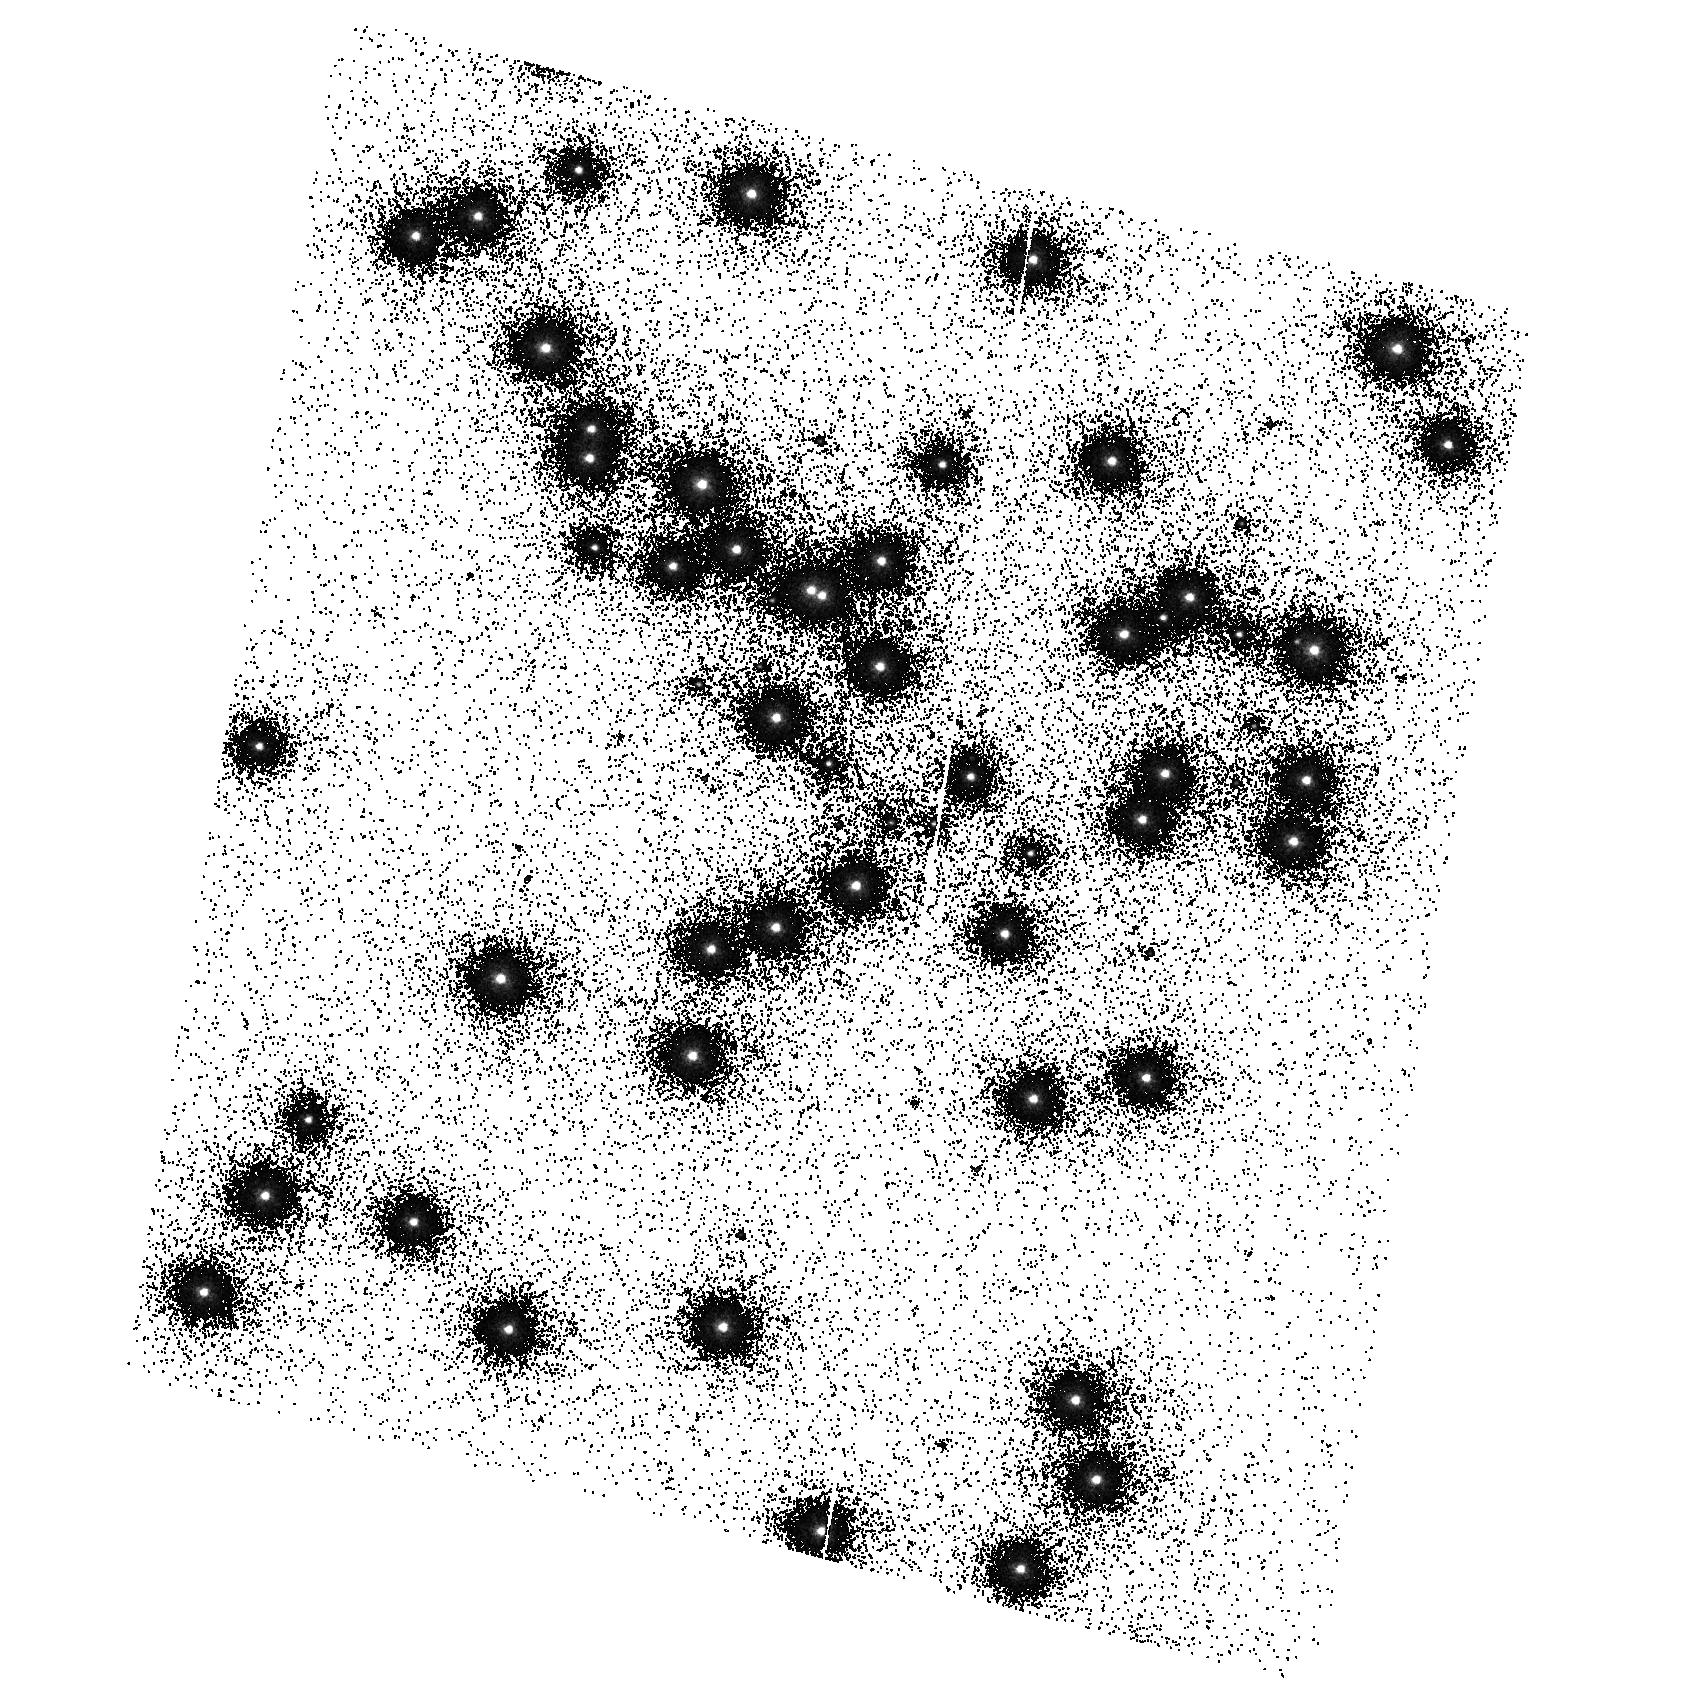
Target: NGC6681. Instrument: ACS/SBC. Filter: F140LP. Exposure: 2 min. Observation ID: hst_9655_11_acs_sbc_f140lp_j8hv11

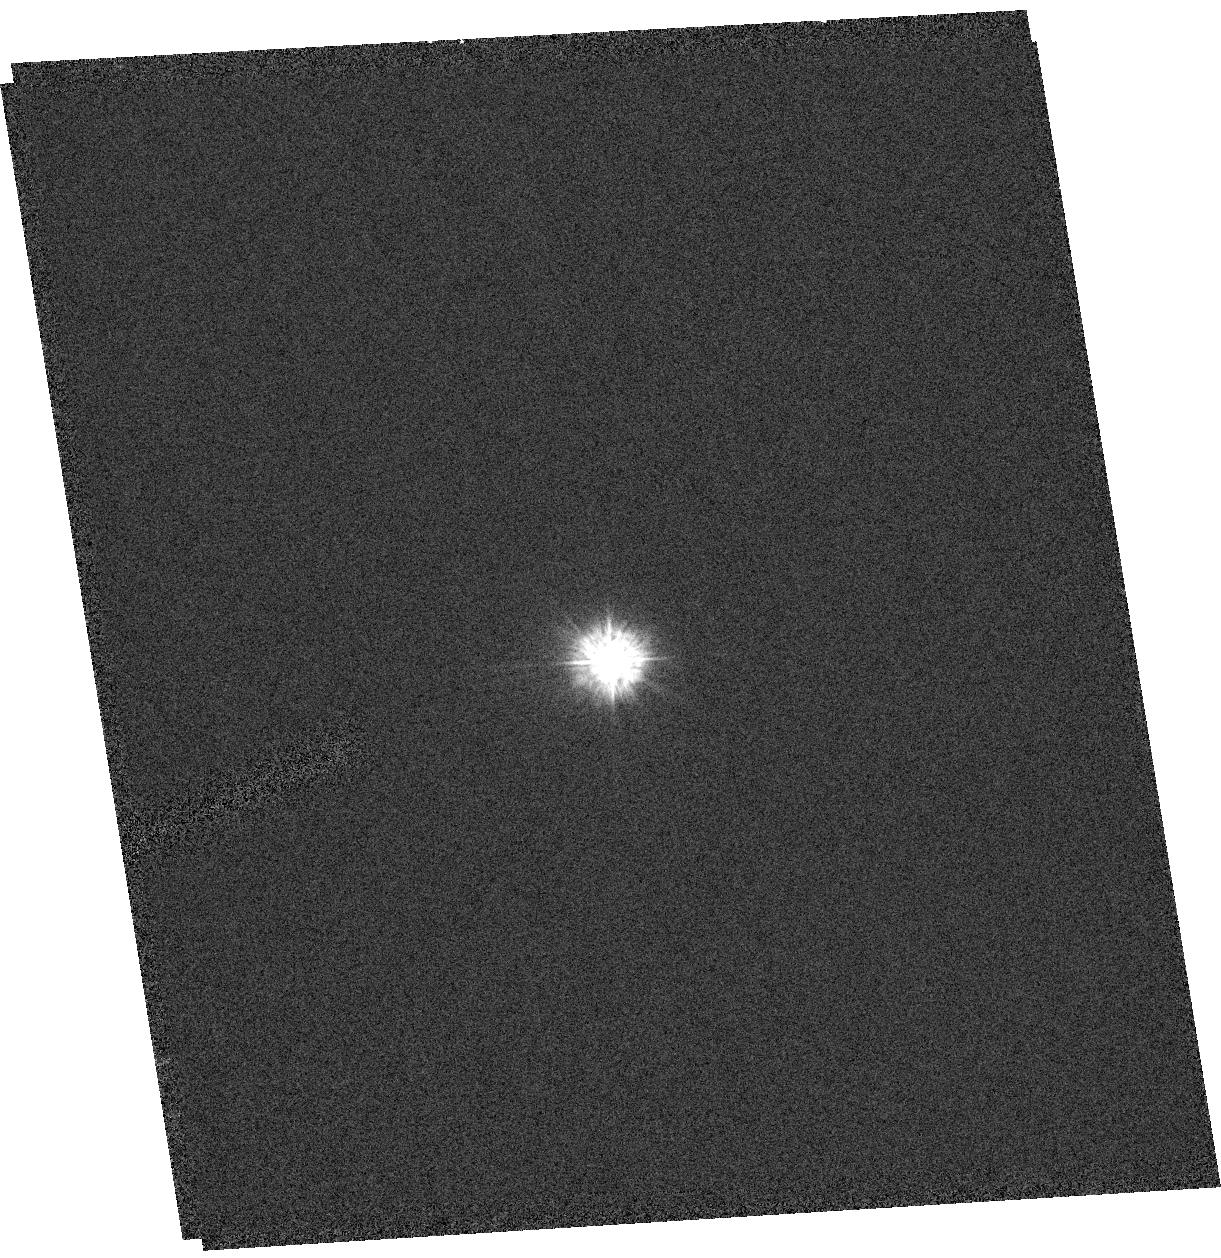
Target: GRW+70D5824. Instrument: ACS/HRC. Filter: F220W. Exposure: 3 min. Observation ID: hst_9655_04_acs_hrc_f220w_j8hv04

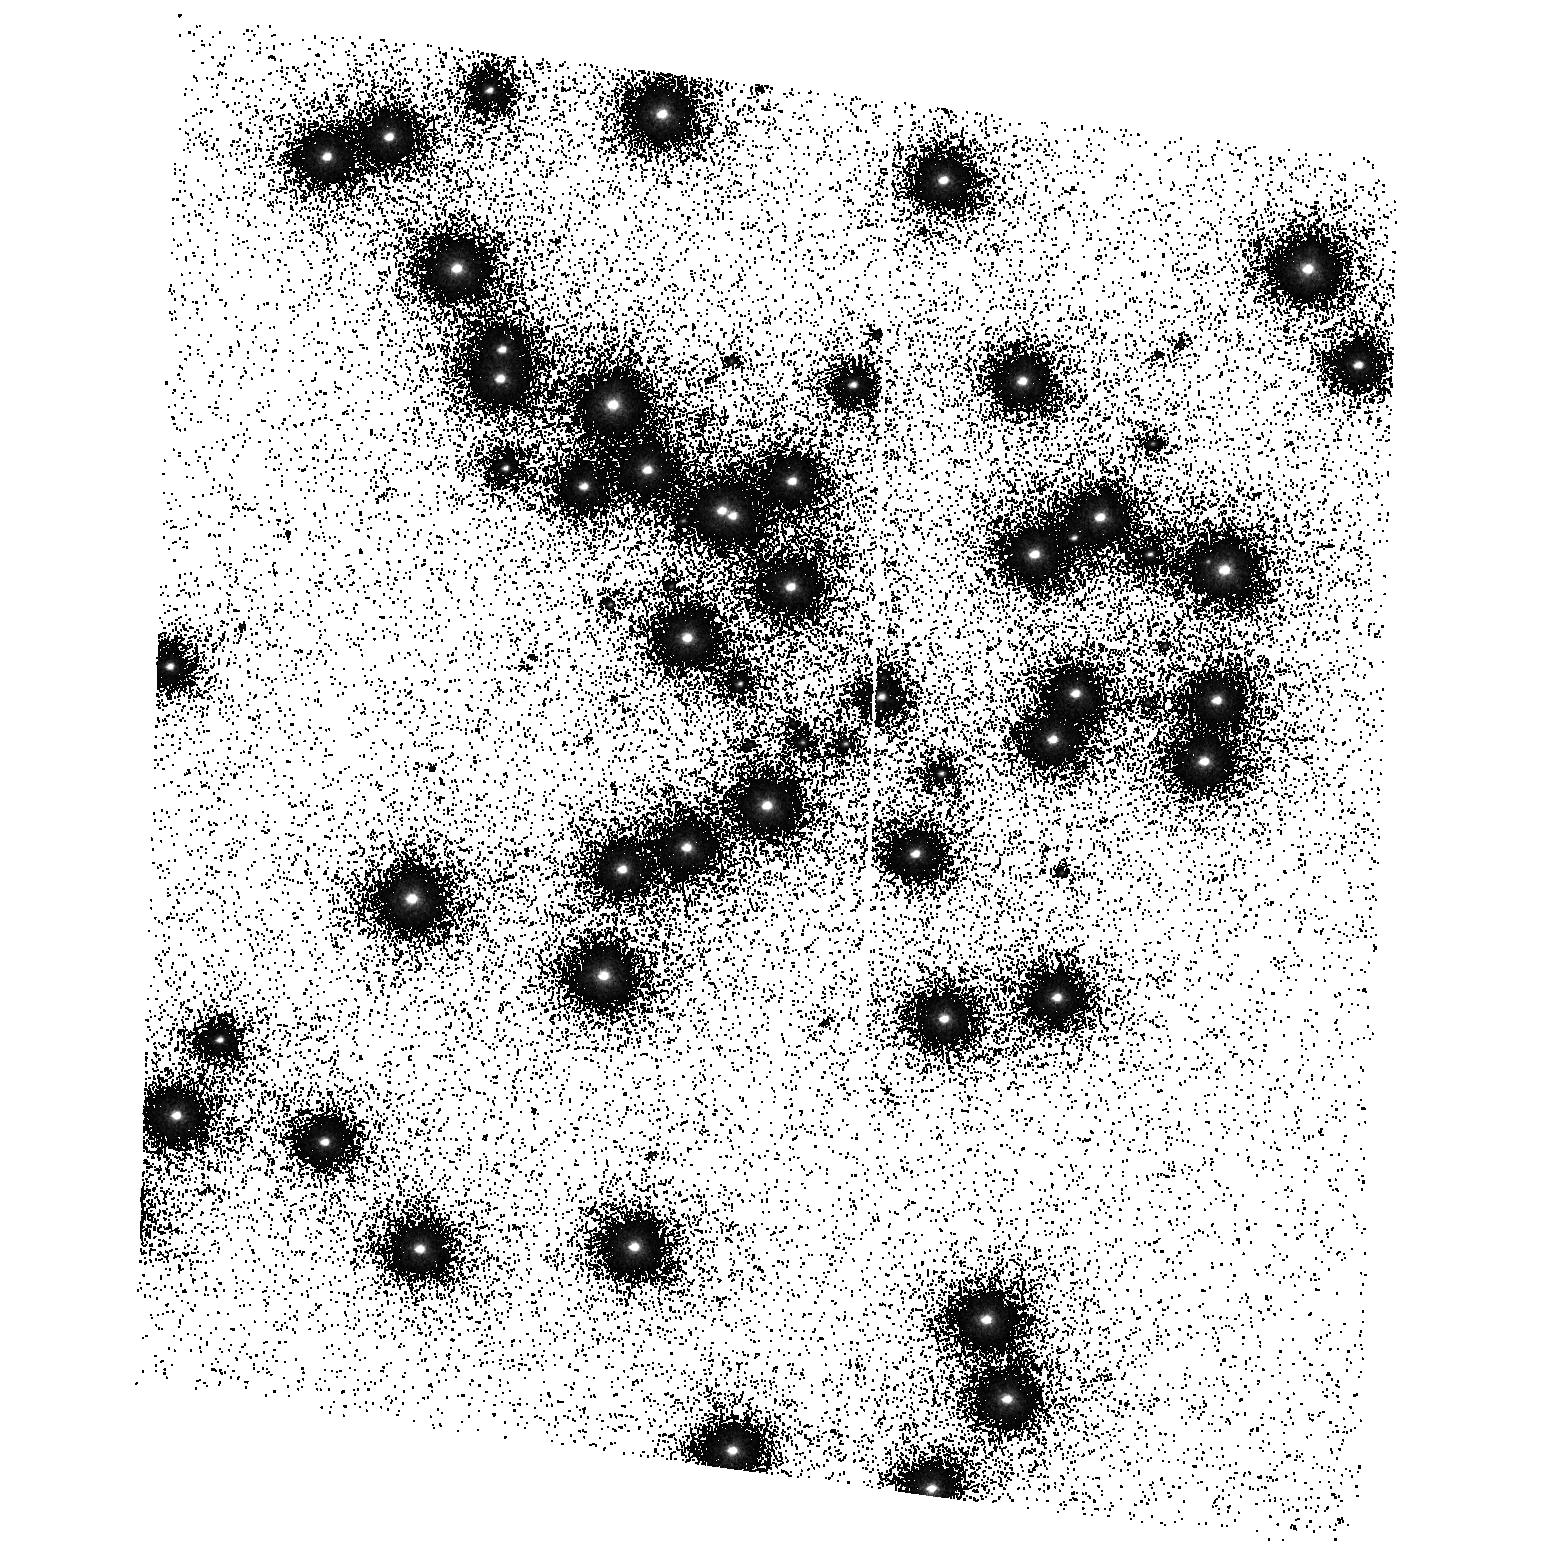
Target: NGC6681. Instrument: ACS/SBC. Filter: F125LP. Exposure: 2 min. Observation ID: hst_9655_12_acs_sbc_f125lp_j8hv12

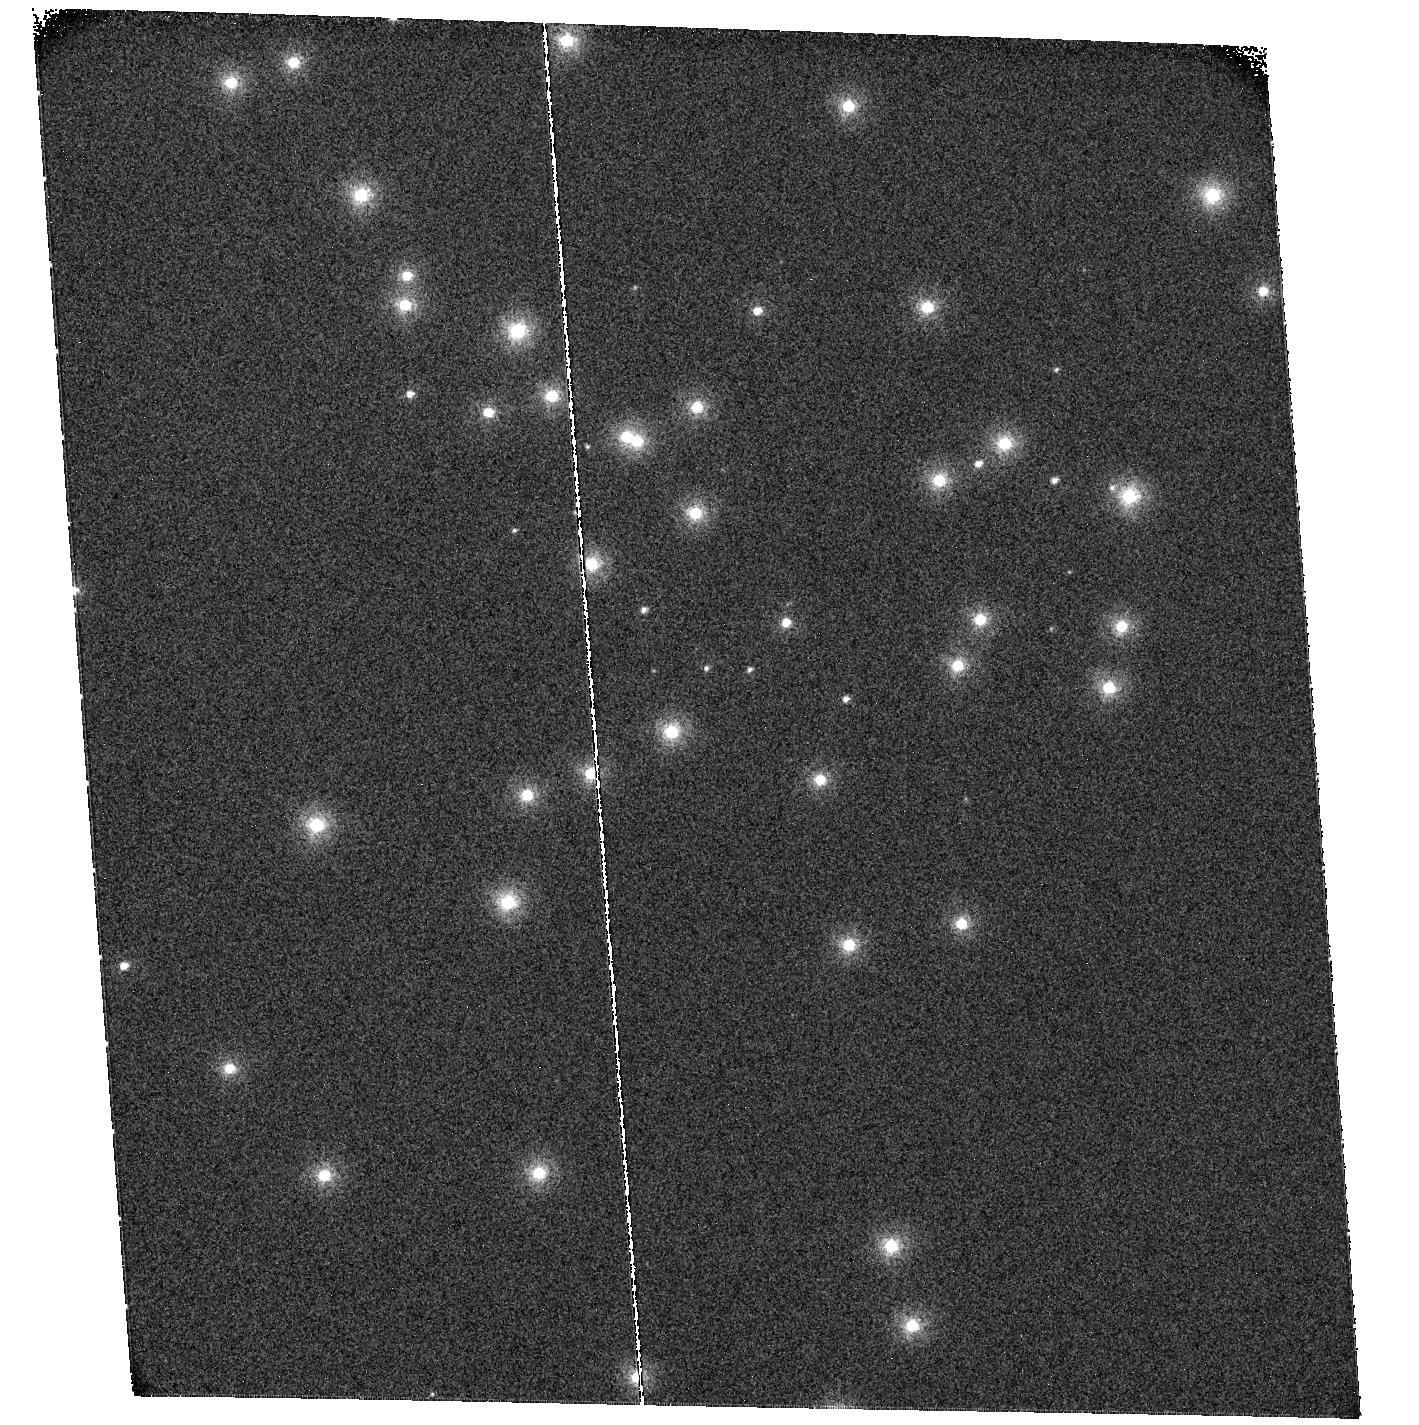
Target: NGC6681. Instrument: ACS/SBC. Filter: F115LP. Exposure: 2 min. Observation ID: hst_9655_07_acs_sbc_f115lp_j8hv07

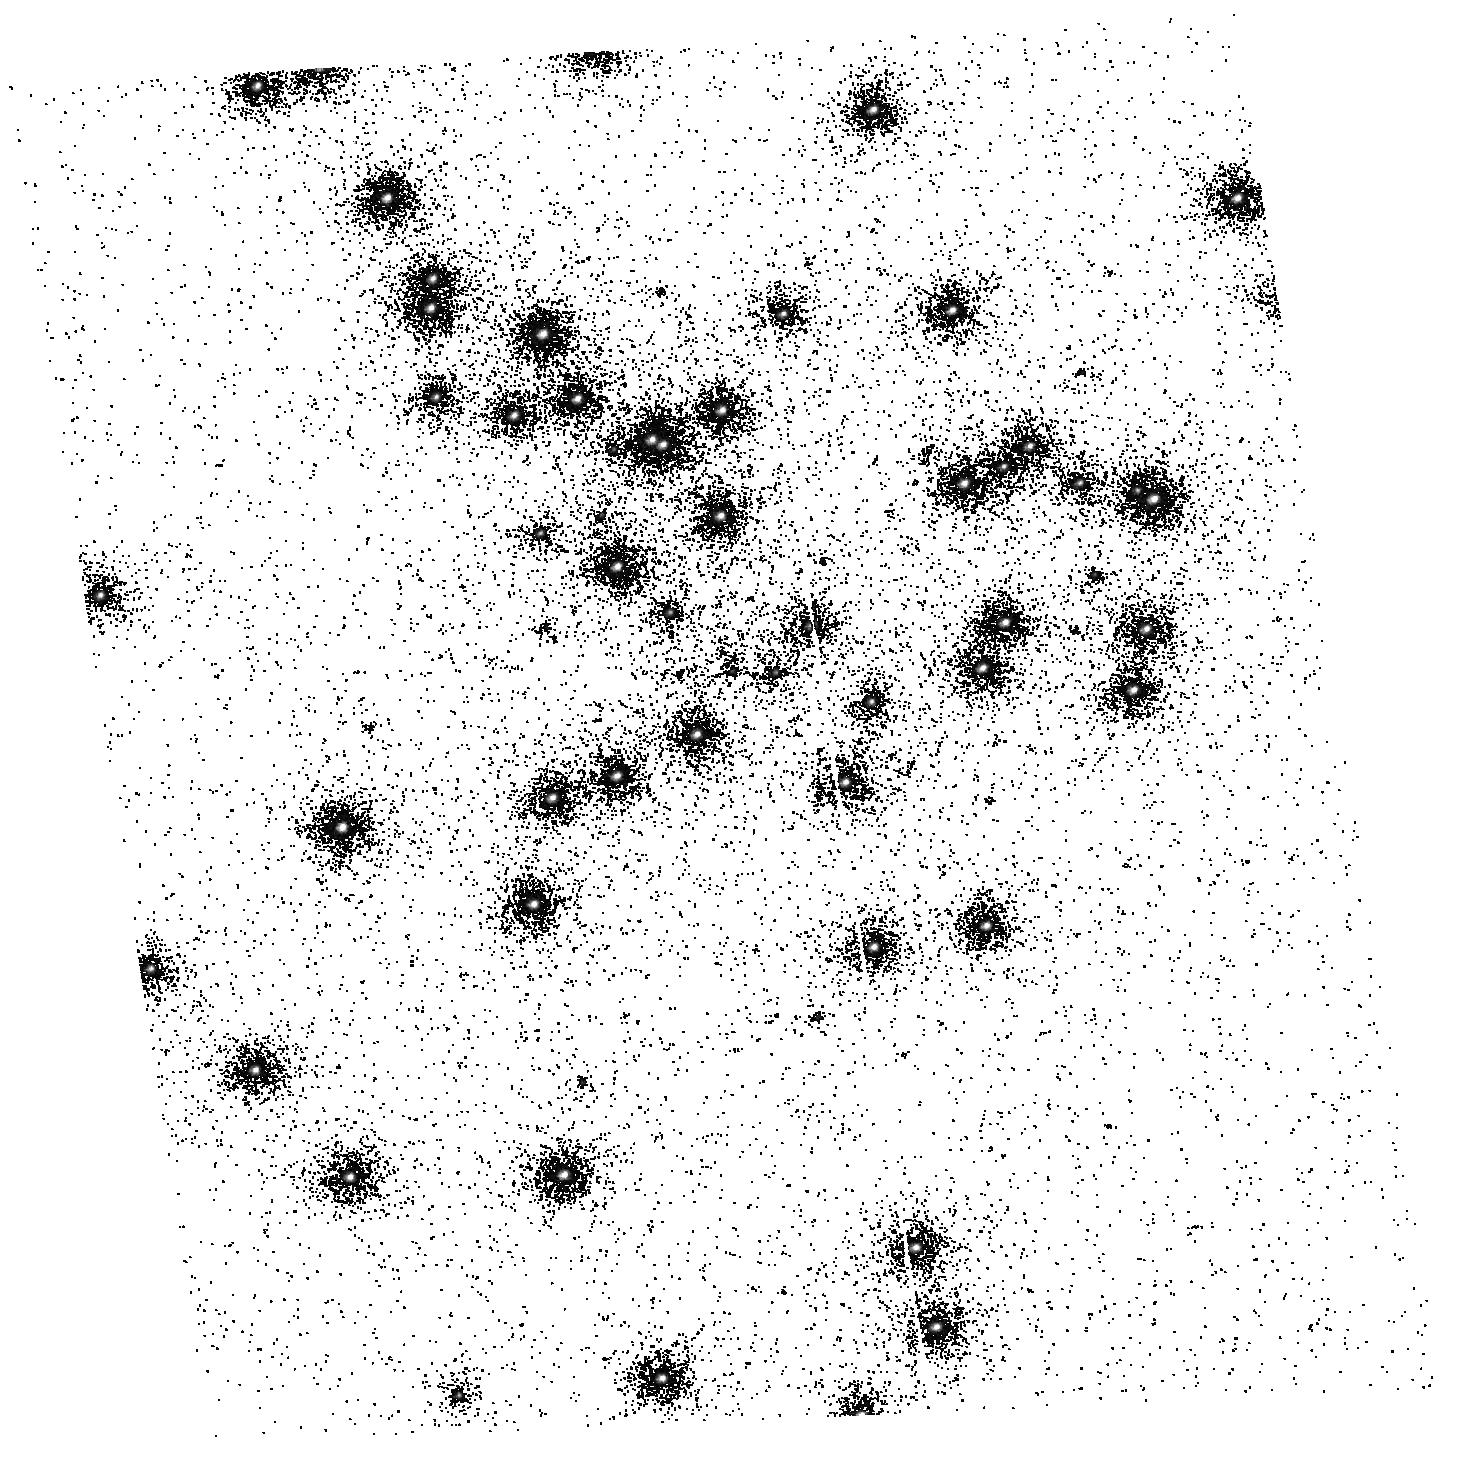
Target: NGC6681. Instrument: ACS/SBC. Filter: F165LP. Exposure: 4 min. Observation ID: hst_9655_02_acs_sbc_f165lp_j8hv02

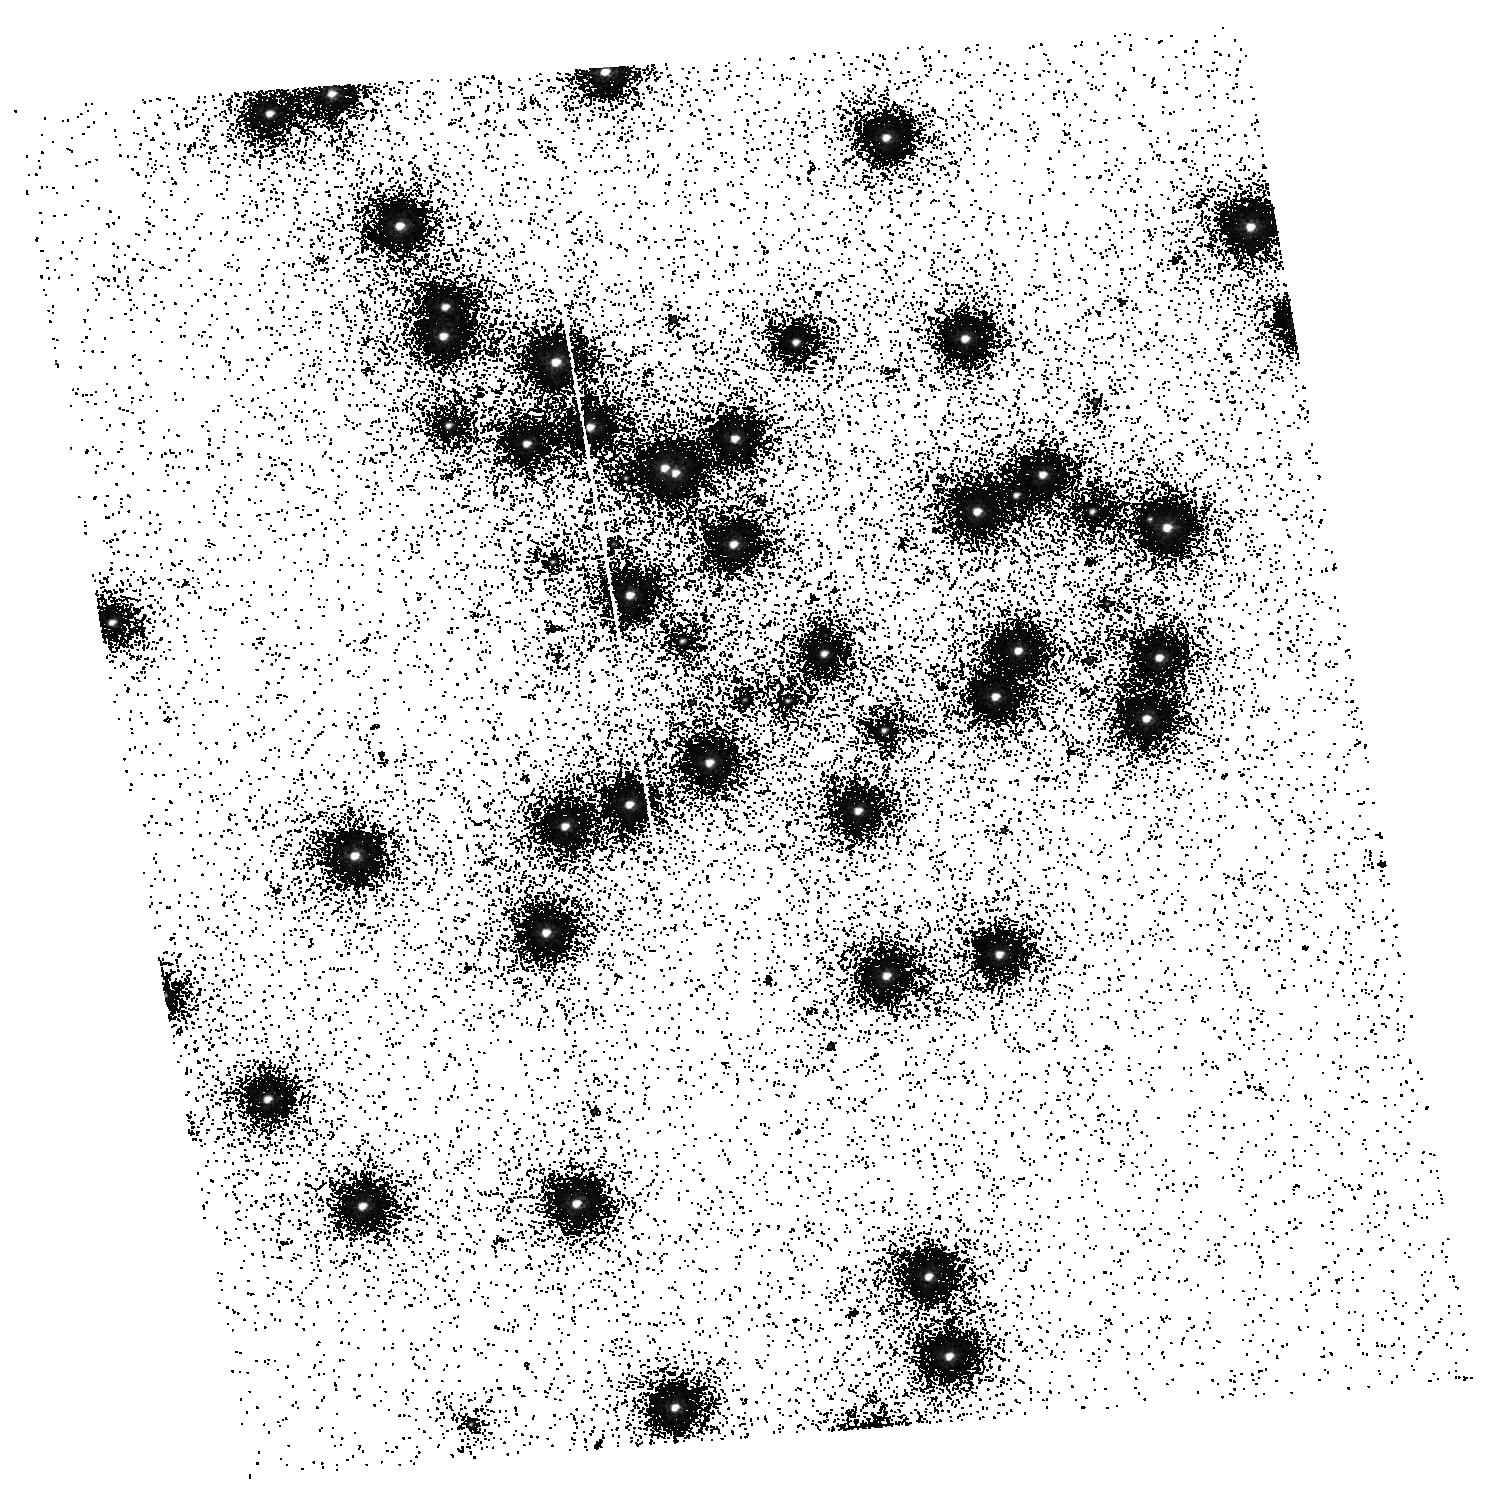
Target: NGC6681. Instrument: ACS/SBC. Filter: F150LP. Exposure: 3 min. Observation ID: hst_9655_08_acs_sbc_f150lp_j8hv08

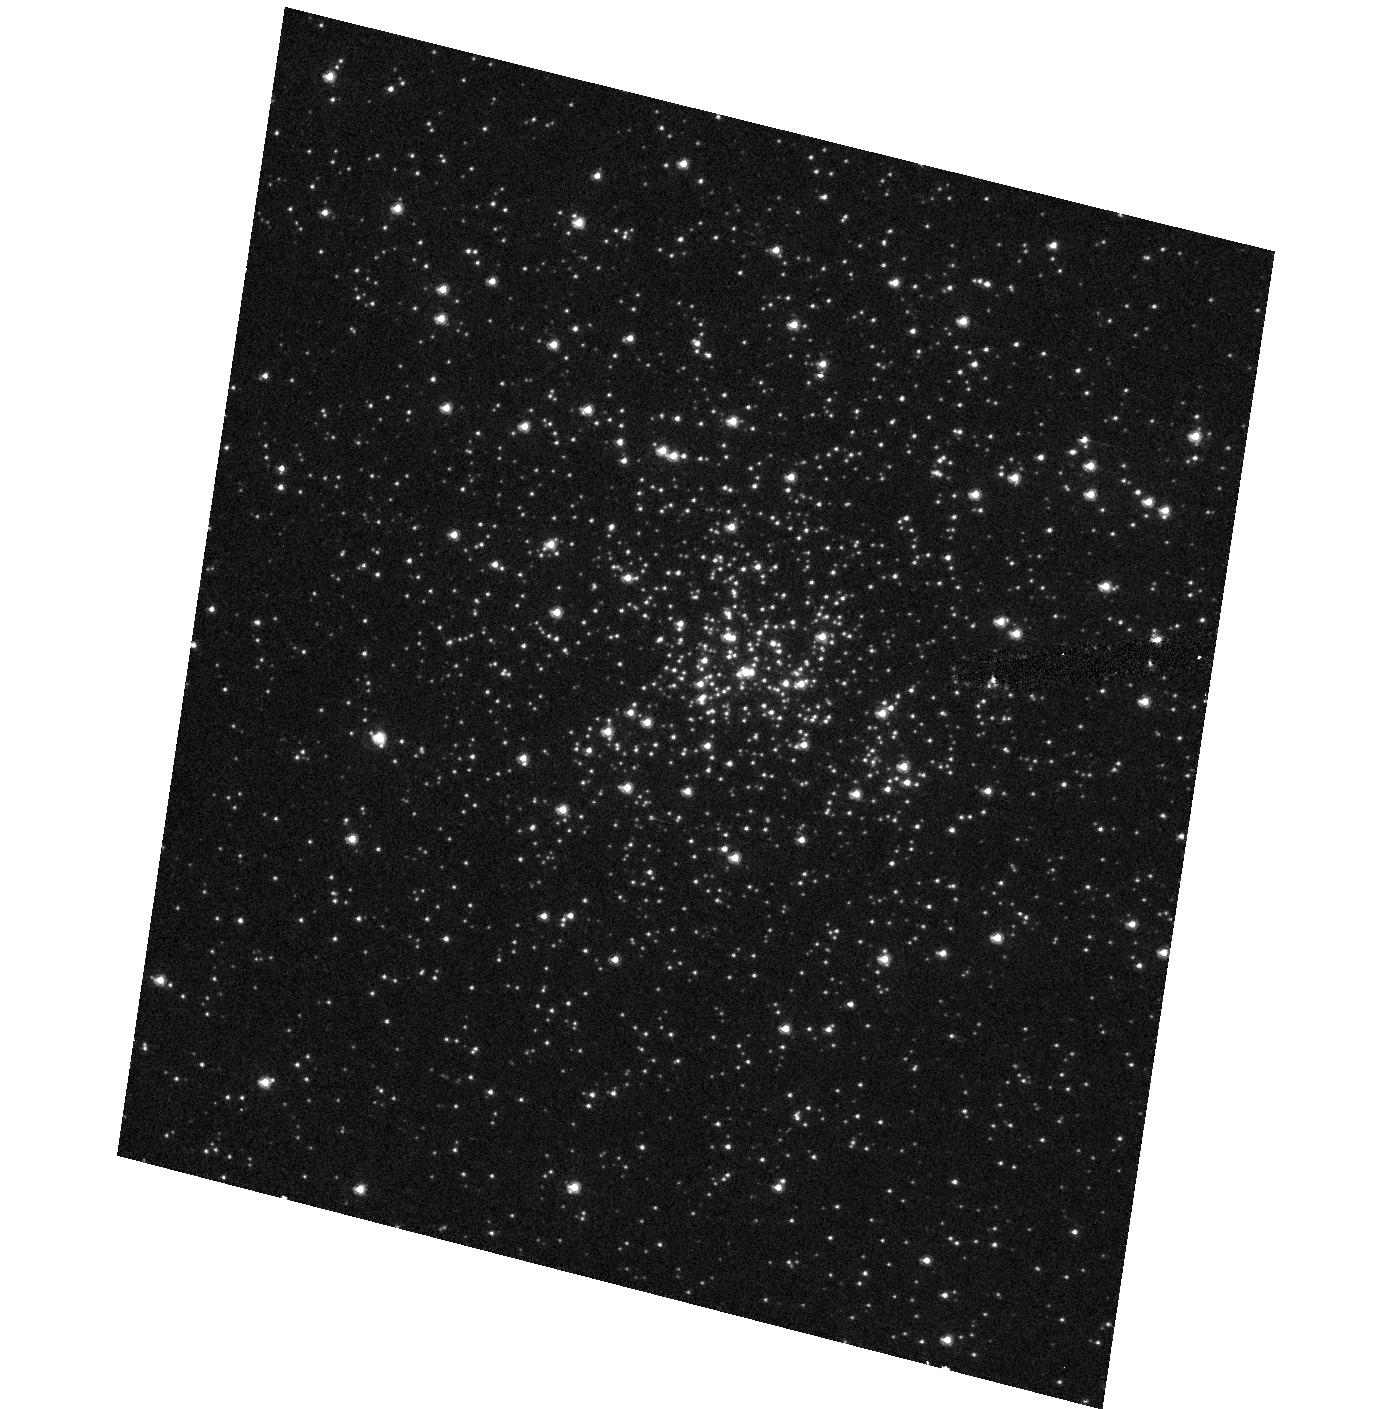
Target: NGC6681. Instrument: ACS/HRC. Filter: F330W. Exposure: 2 min. Observation ID: hst_9655_11_acs_hrc_f330w_j8hv11

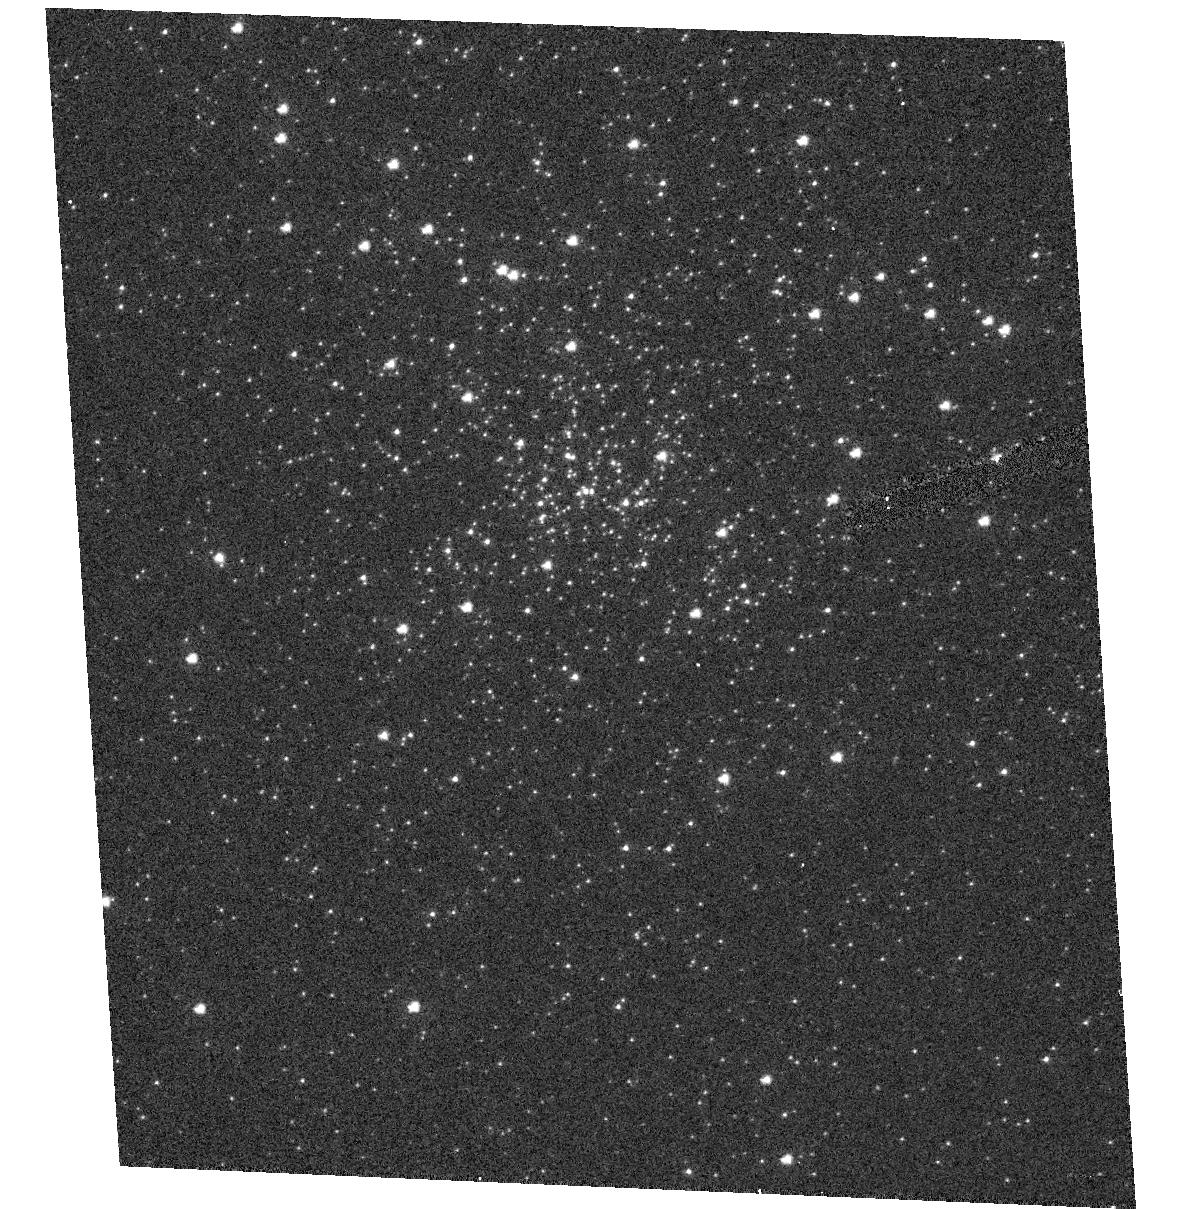
Target: NGC6681. Instrument: ACS/HRC. Filter: F250W. Exposure: 2 min. Observation ID: hst_9655_01_acs_hrc_f250w_j8hv01

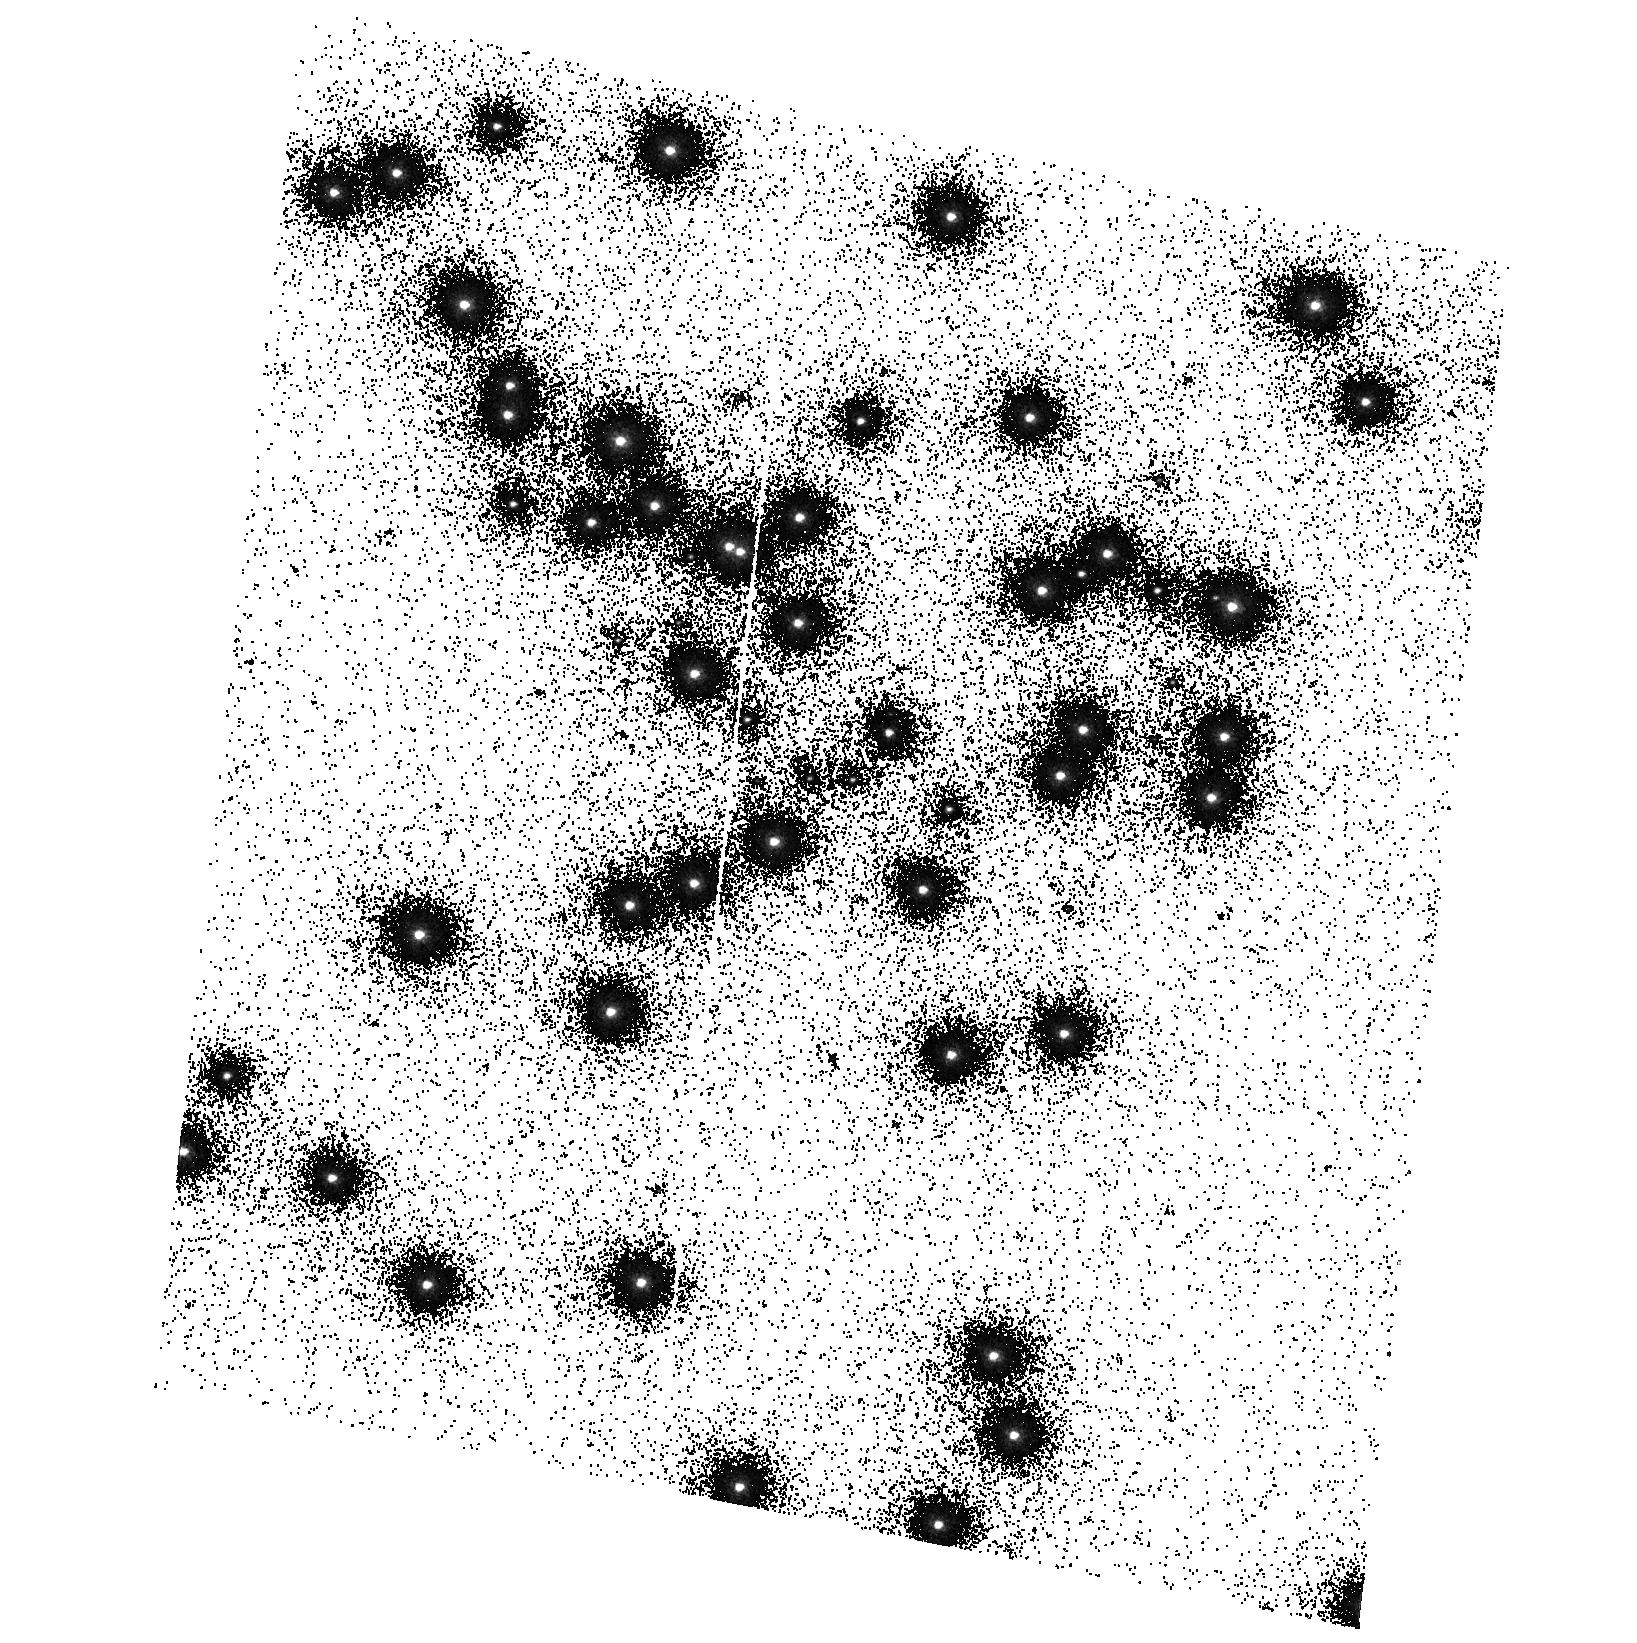
Target: NGC6681. Instrument: ACS/SBC. Filter: F140LP. Exposure: 2 min. Observation ID: hst_9655_05_acs_sbc_f140lp_j8hv05

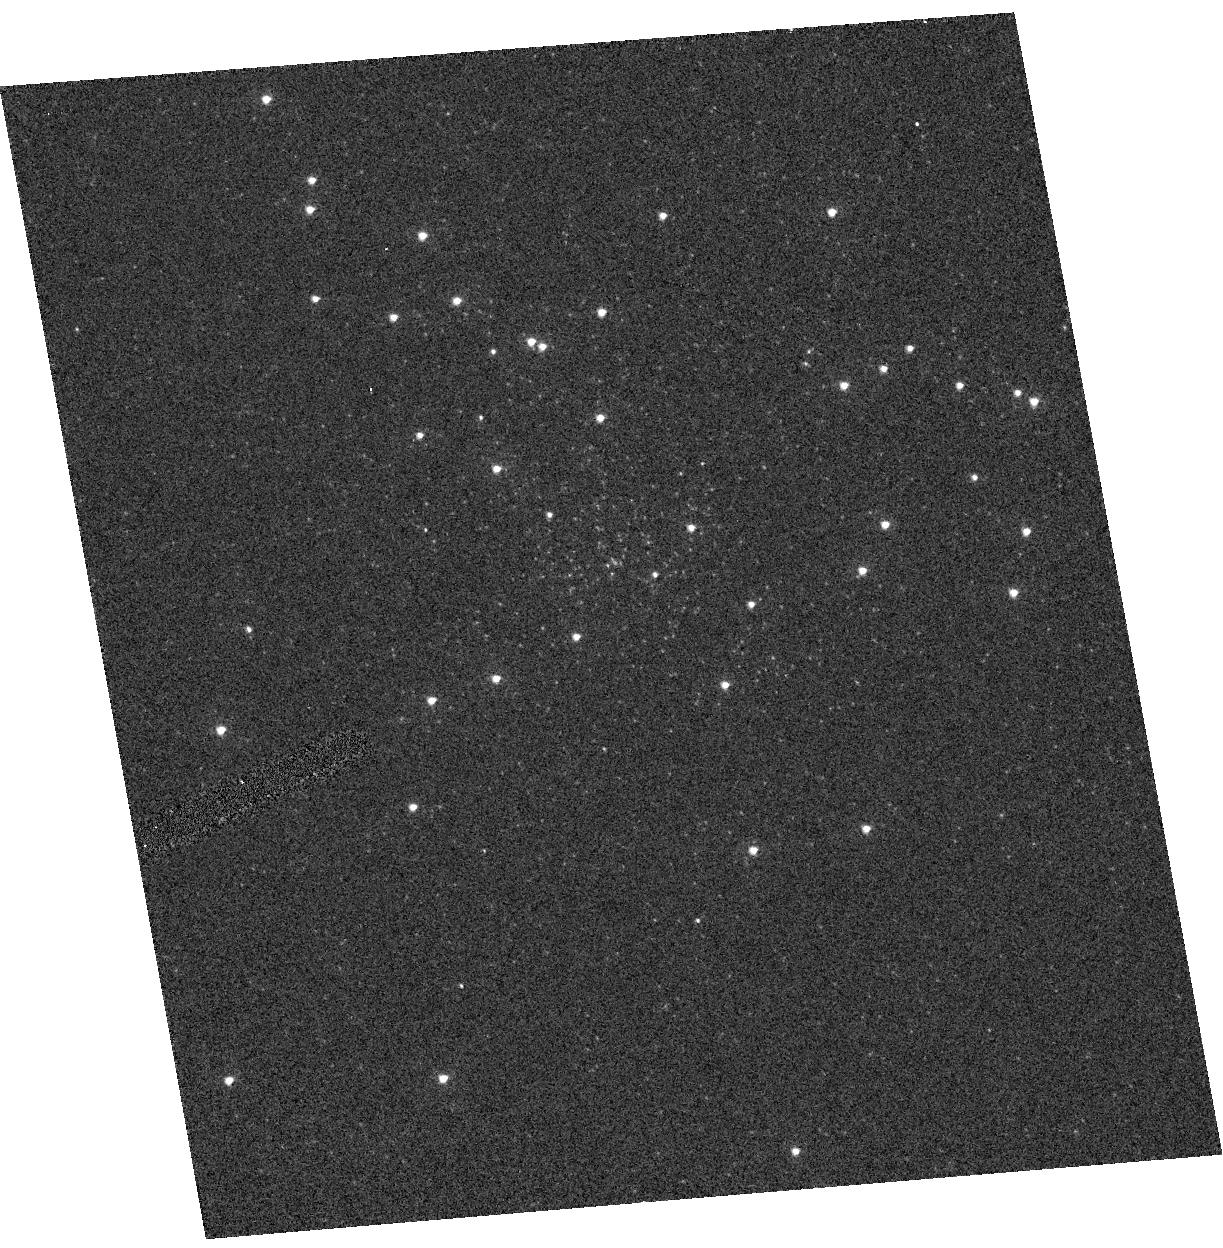
Target: NGC6681. Instrument: ACS/HRC. Filter: F220W. Exposure: 2 min. Observation ID: hst_9655_08_acs_hrc_f220w_j8hv08

ACS Post-SMOV UV Contamination Monitor (PI: De Marchi, Guido)

A standard star field (NGC6681) is observed about once a month through all the ACS broad band UV filters. NGC6681 hosts several UV spectro - photometric standard stars for which accurate spectra have been (and will continue to be) measured with STIS. The target cannot be observed for three months from mid november through to mid february, so the standard star GRW+70 will be observed twice in its stead. This programme continues the UV sensitivity monitoring campaign (ACS SMOV proposal 9010) of the HRC and SBC after the end of the SMOV period. An SBC dark current measurement is taken as the last exposure of each SBC sequence.